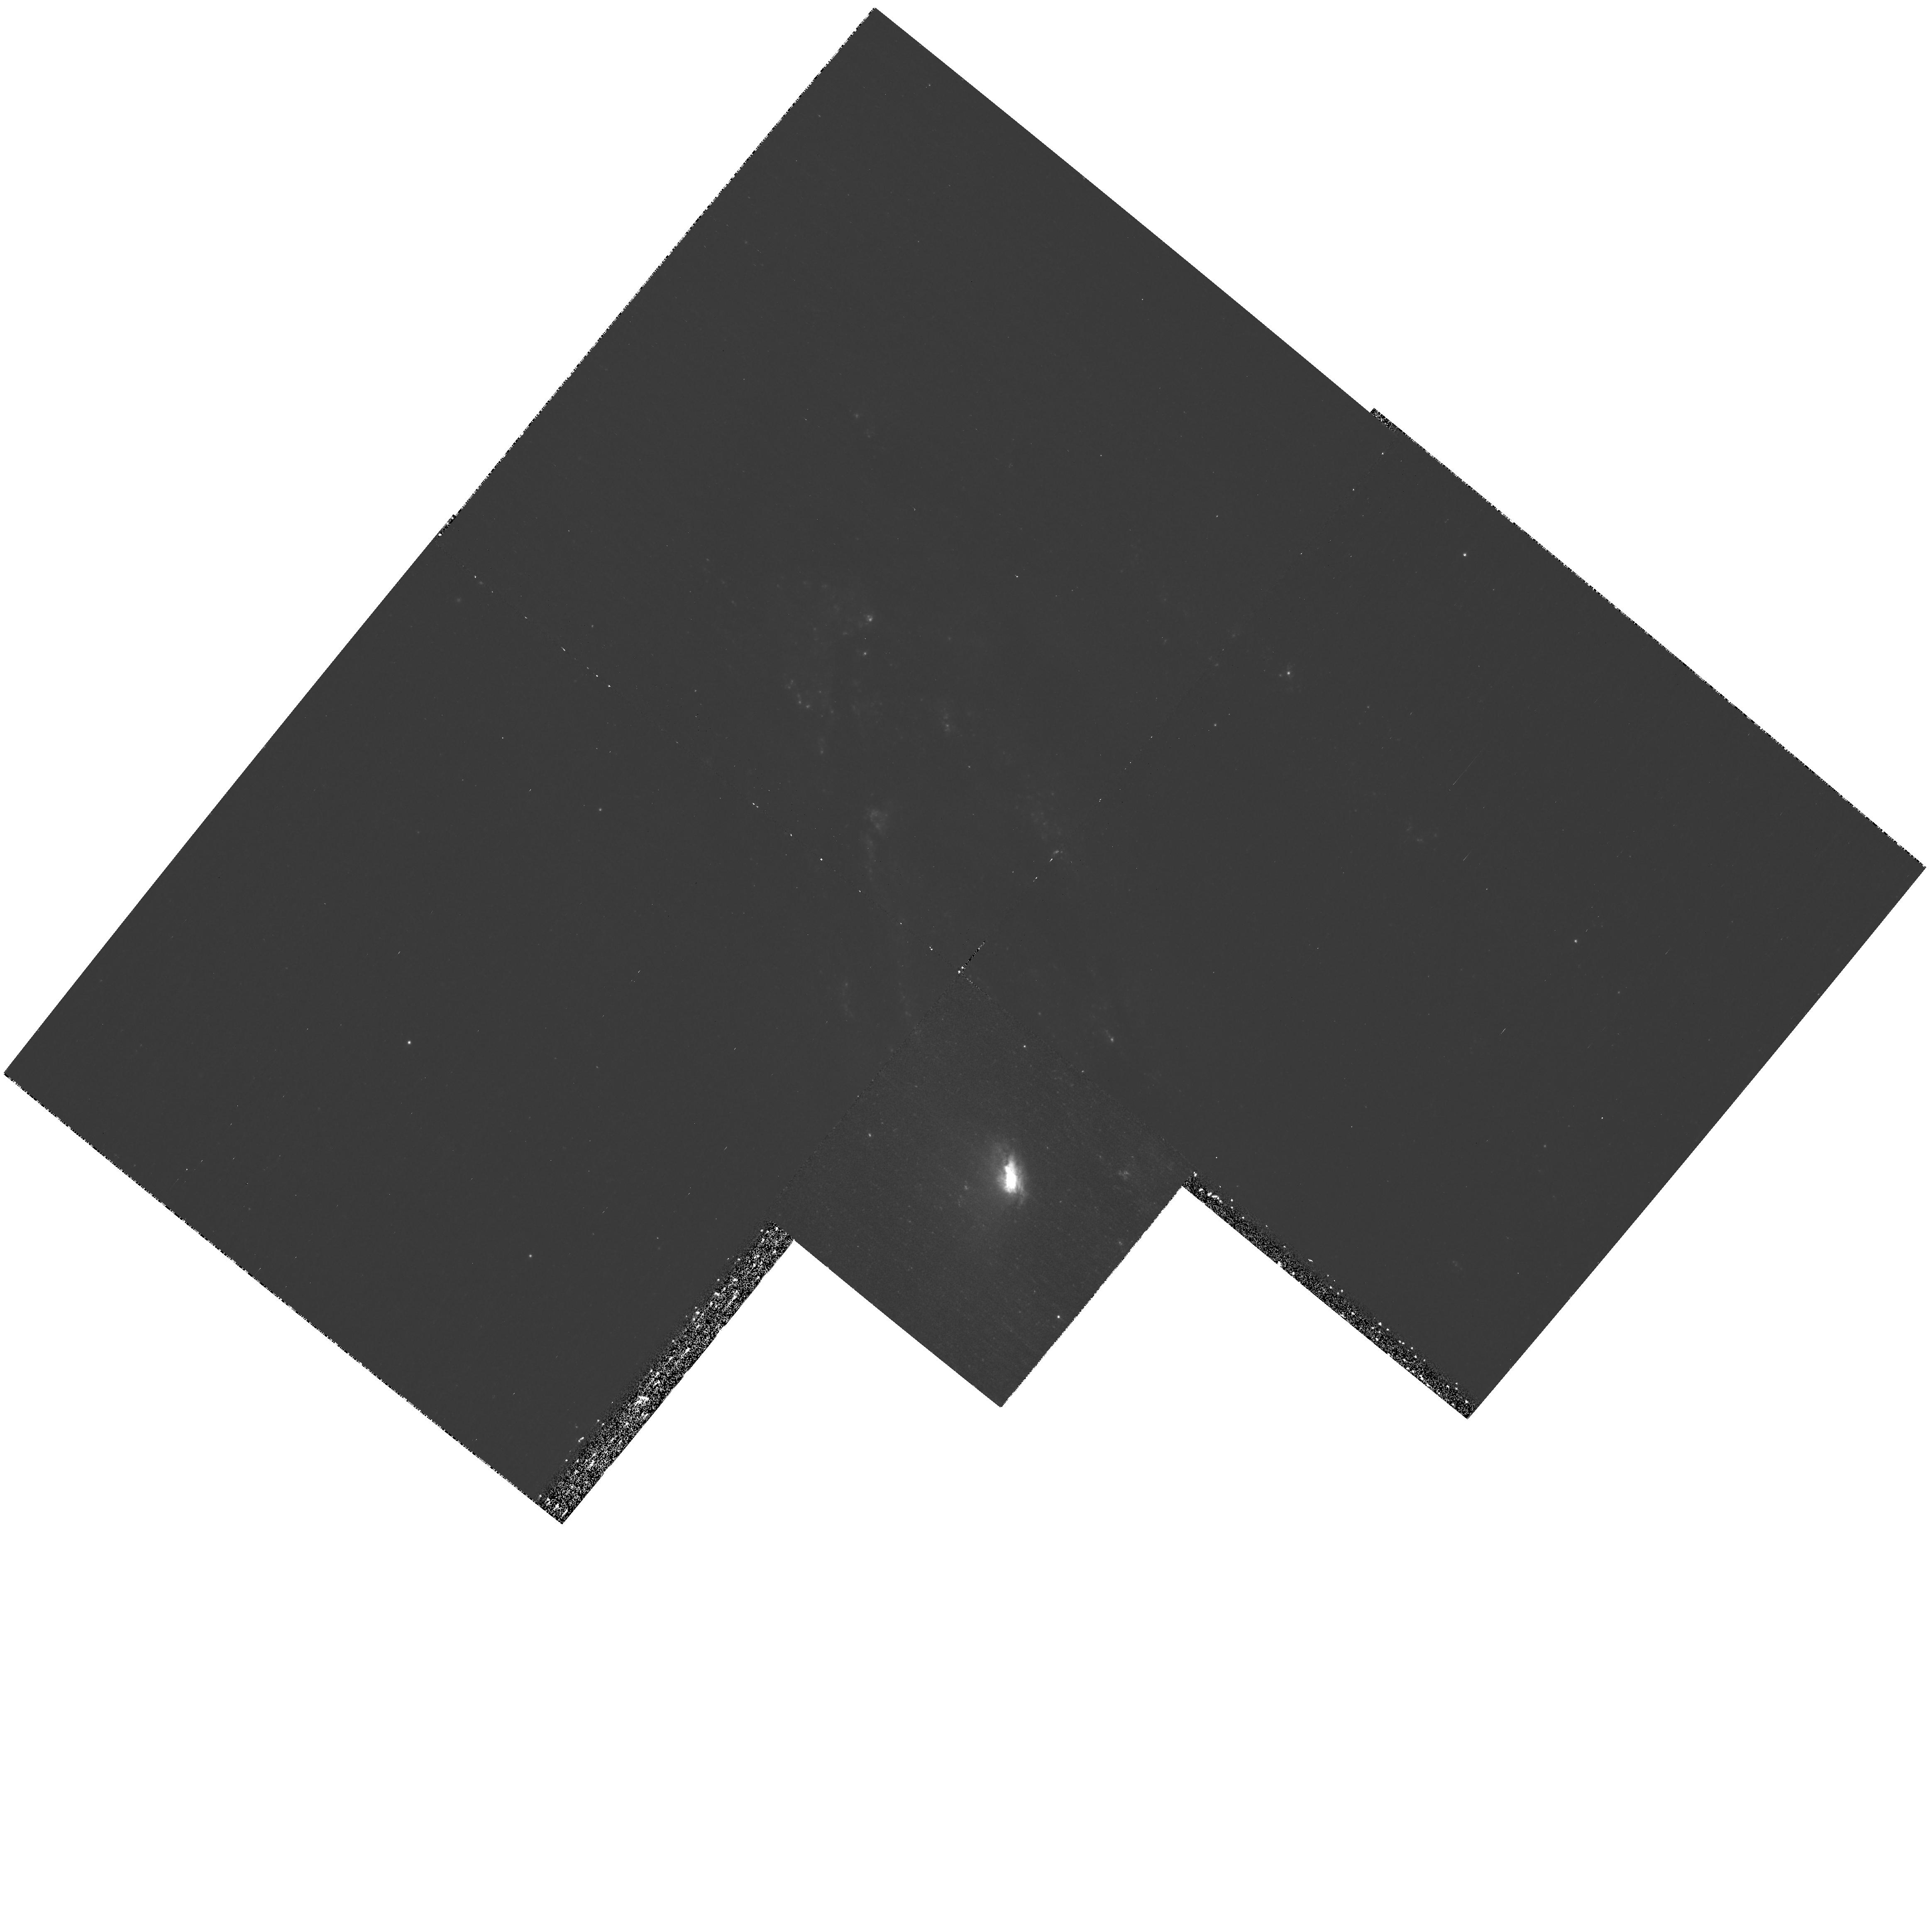
Target: NGC4569
Instrument: WFPC2/PC
Filter: F336W
Exposure: 1.3 h
Observation ID: hst_11128_33_wfpc2_pc_f336w_u9zu33

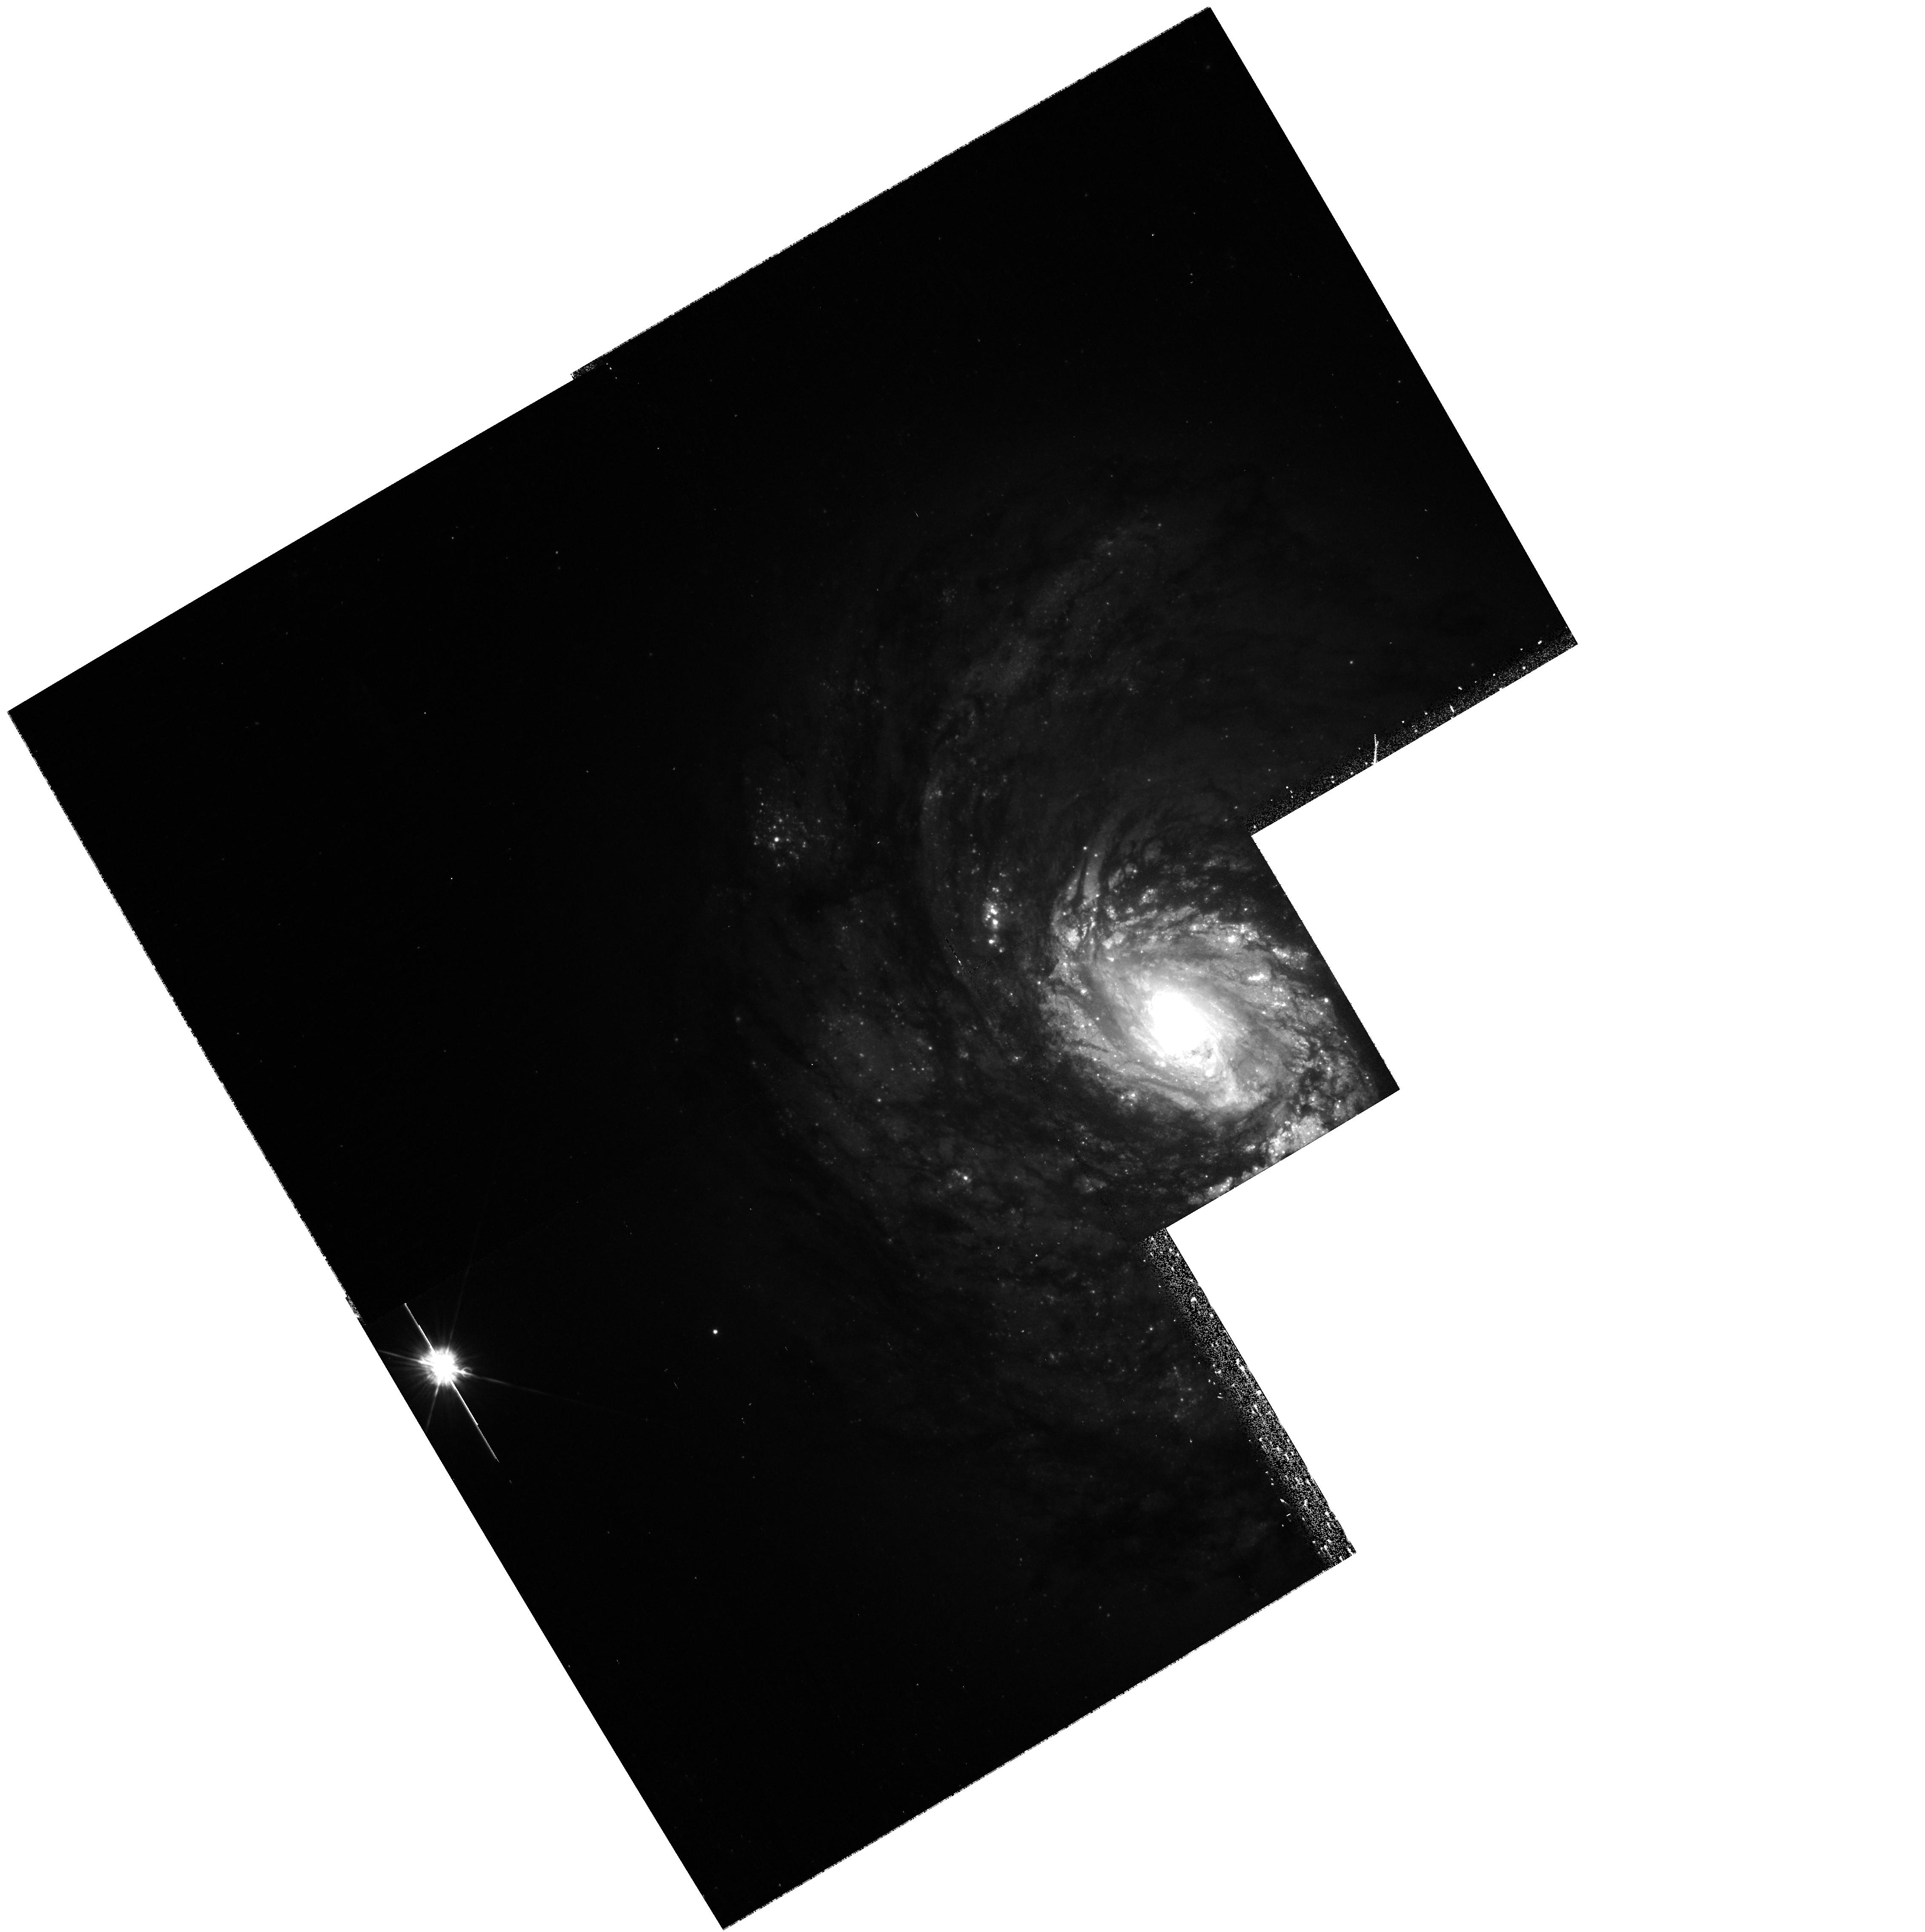
Target: NGC1068
Instrument: WFPC2/PC
Filter: F450W
Exposure: 13 min
Observation ID: hst_11128_30_wfpc2_pc_f450w_u9zu30

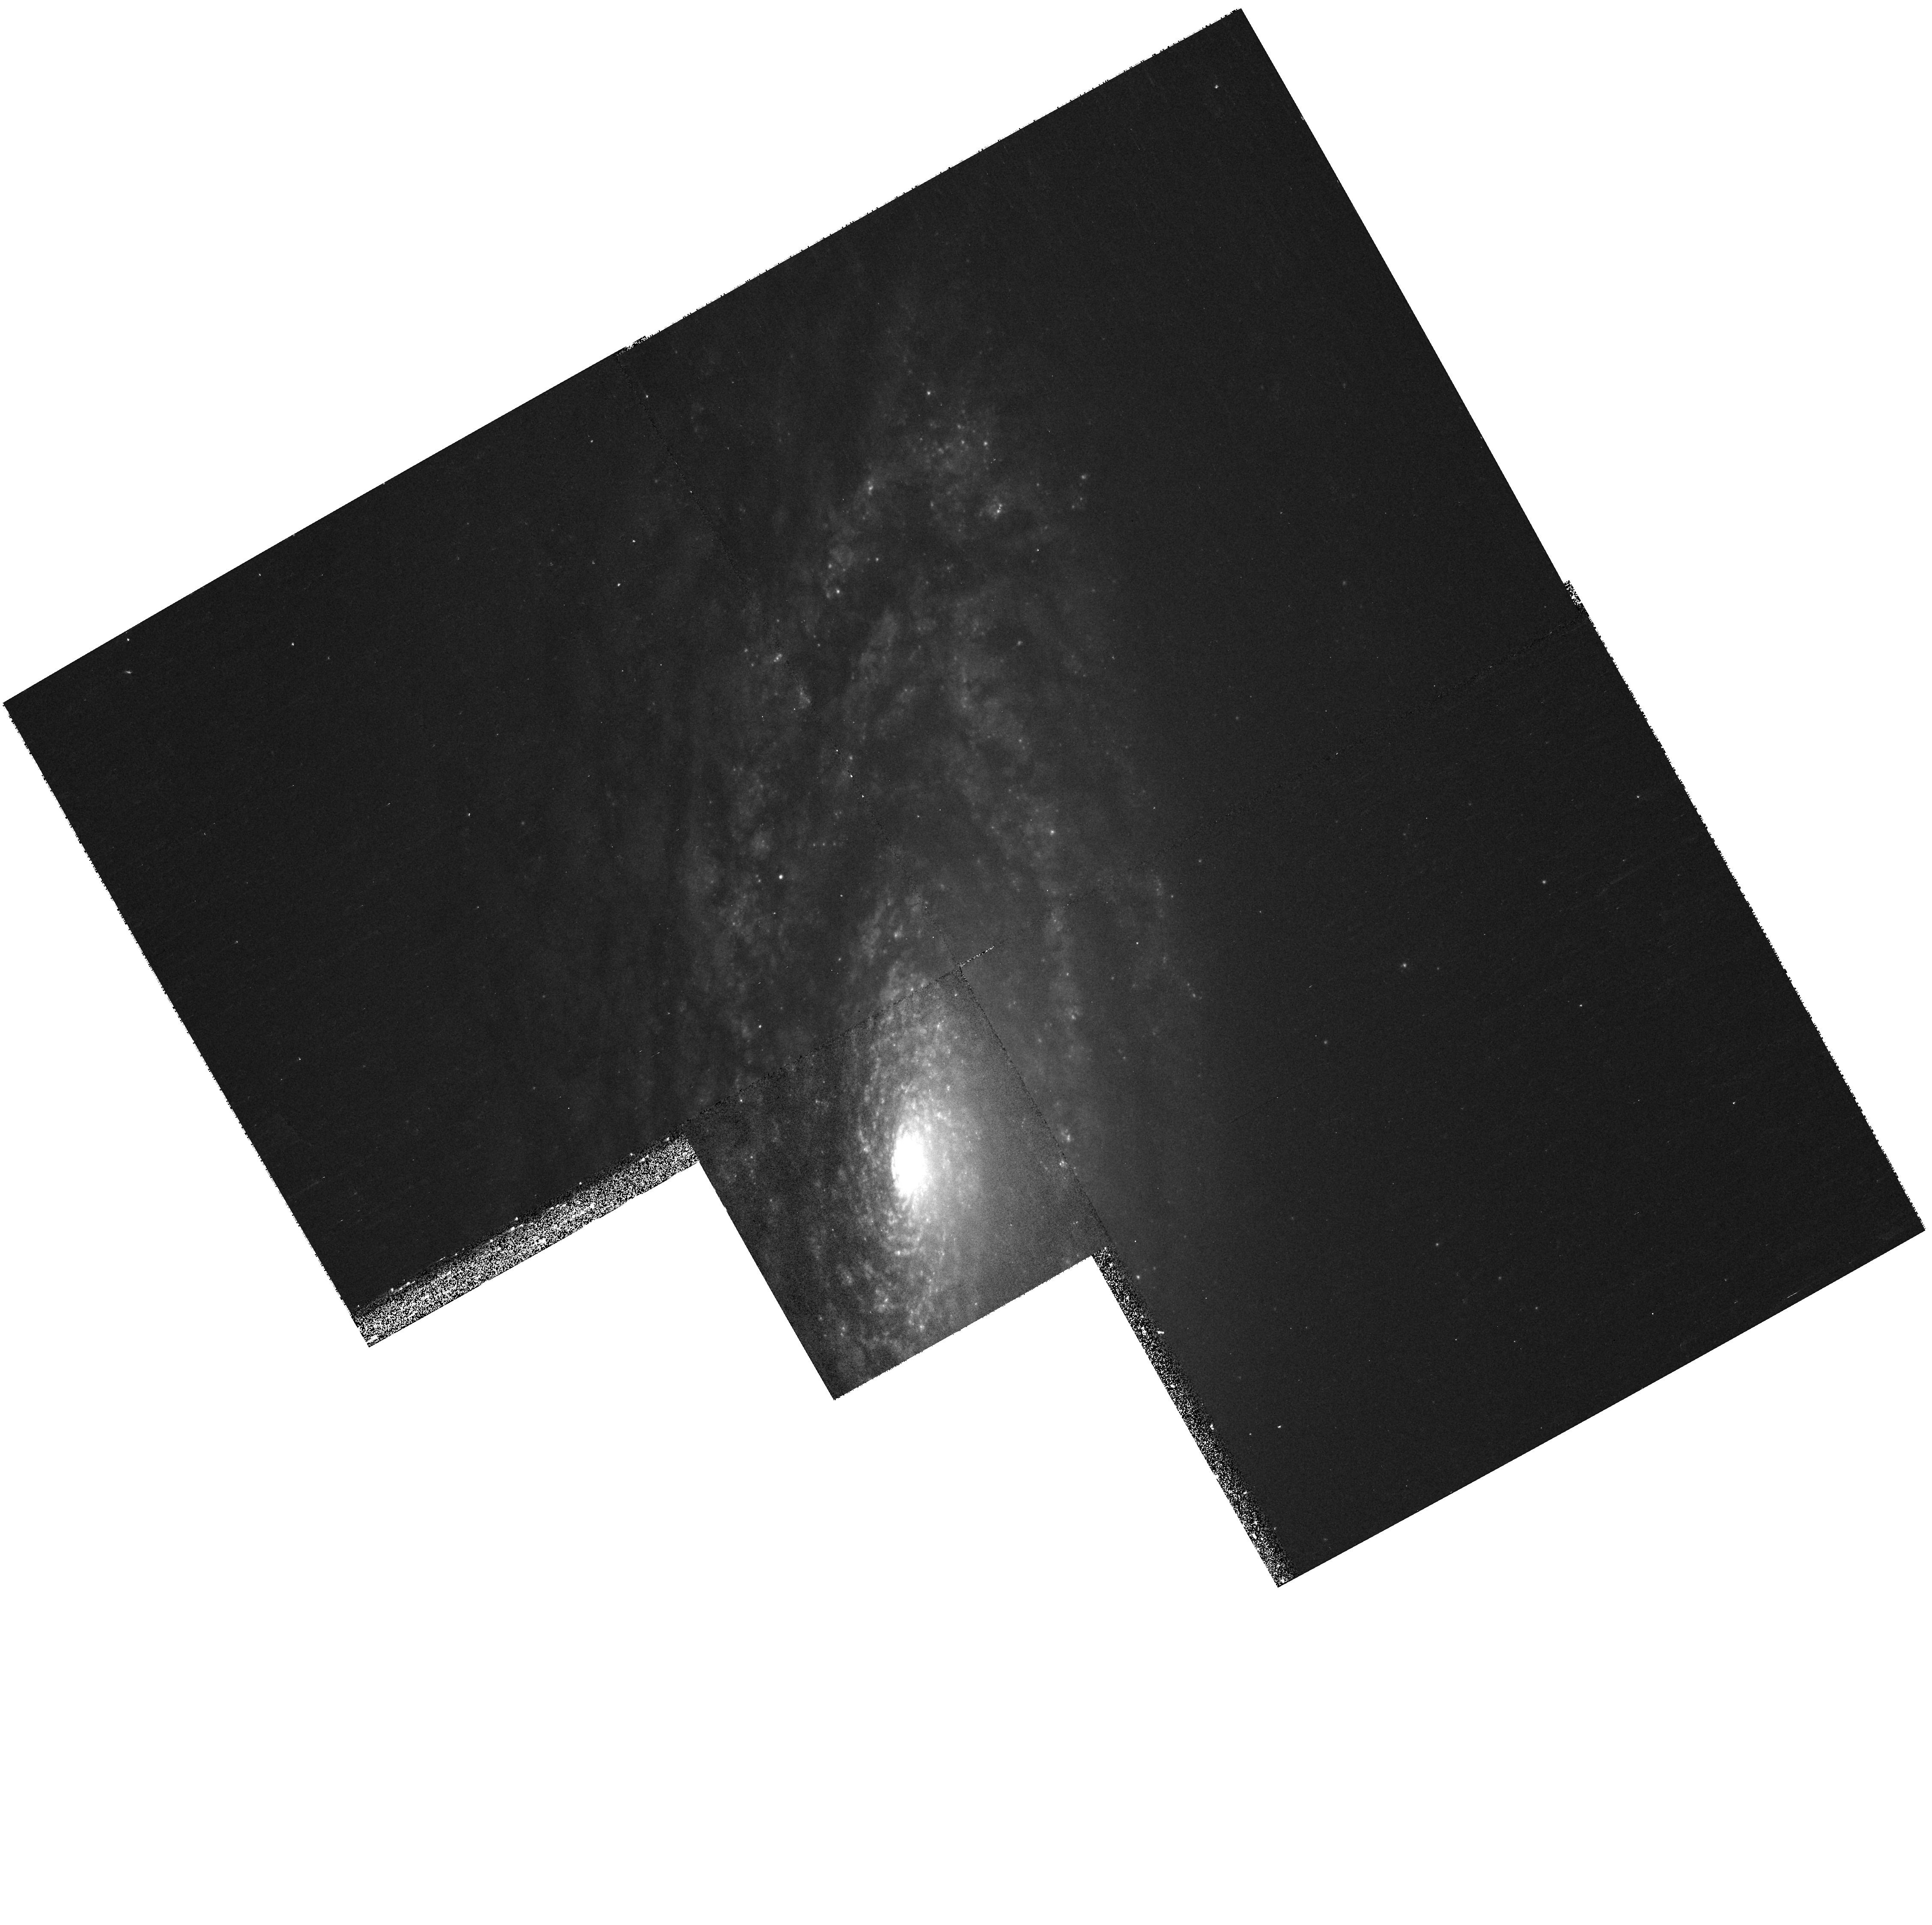
Target: NGC3675
Instrument: WFPC2/PC
Filter: F450W
Exposure: 10 min
Observation ID: hst_11128_09_wfpc2_pc_f450w_u9zu09

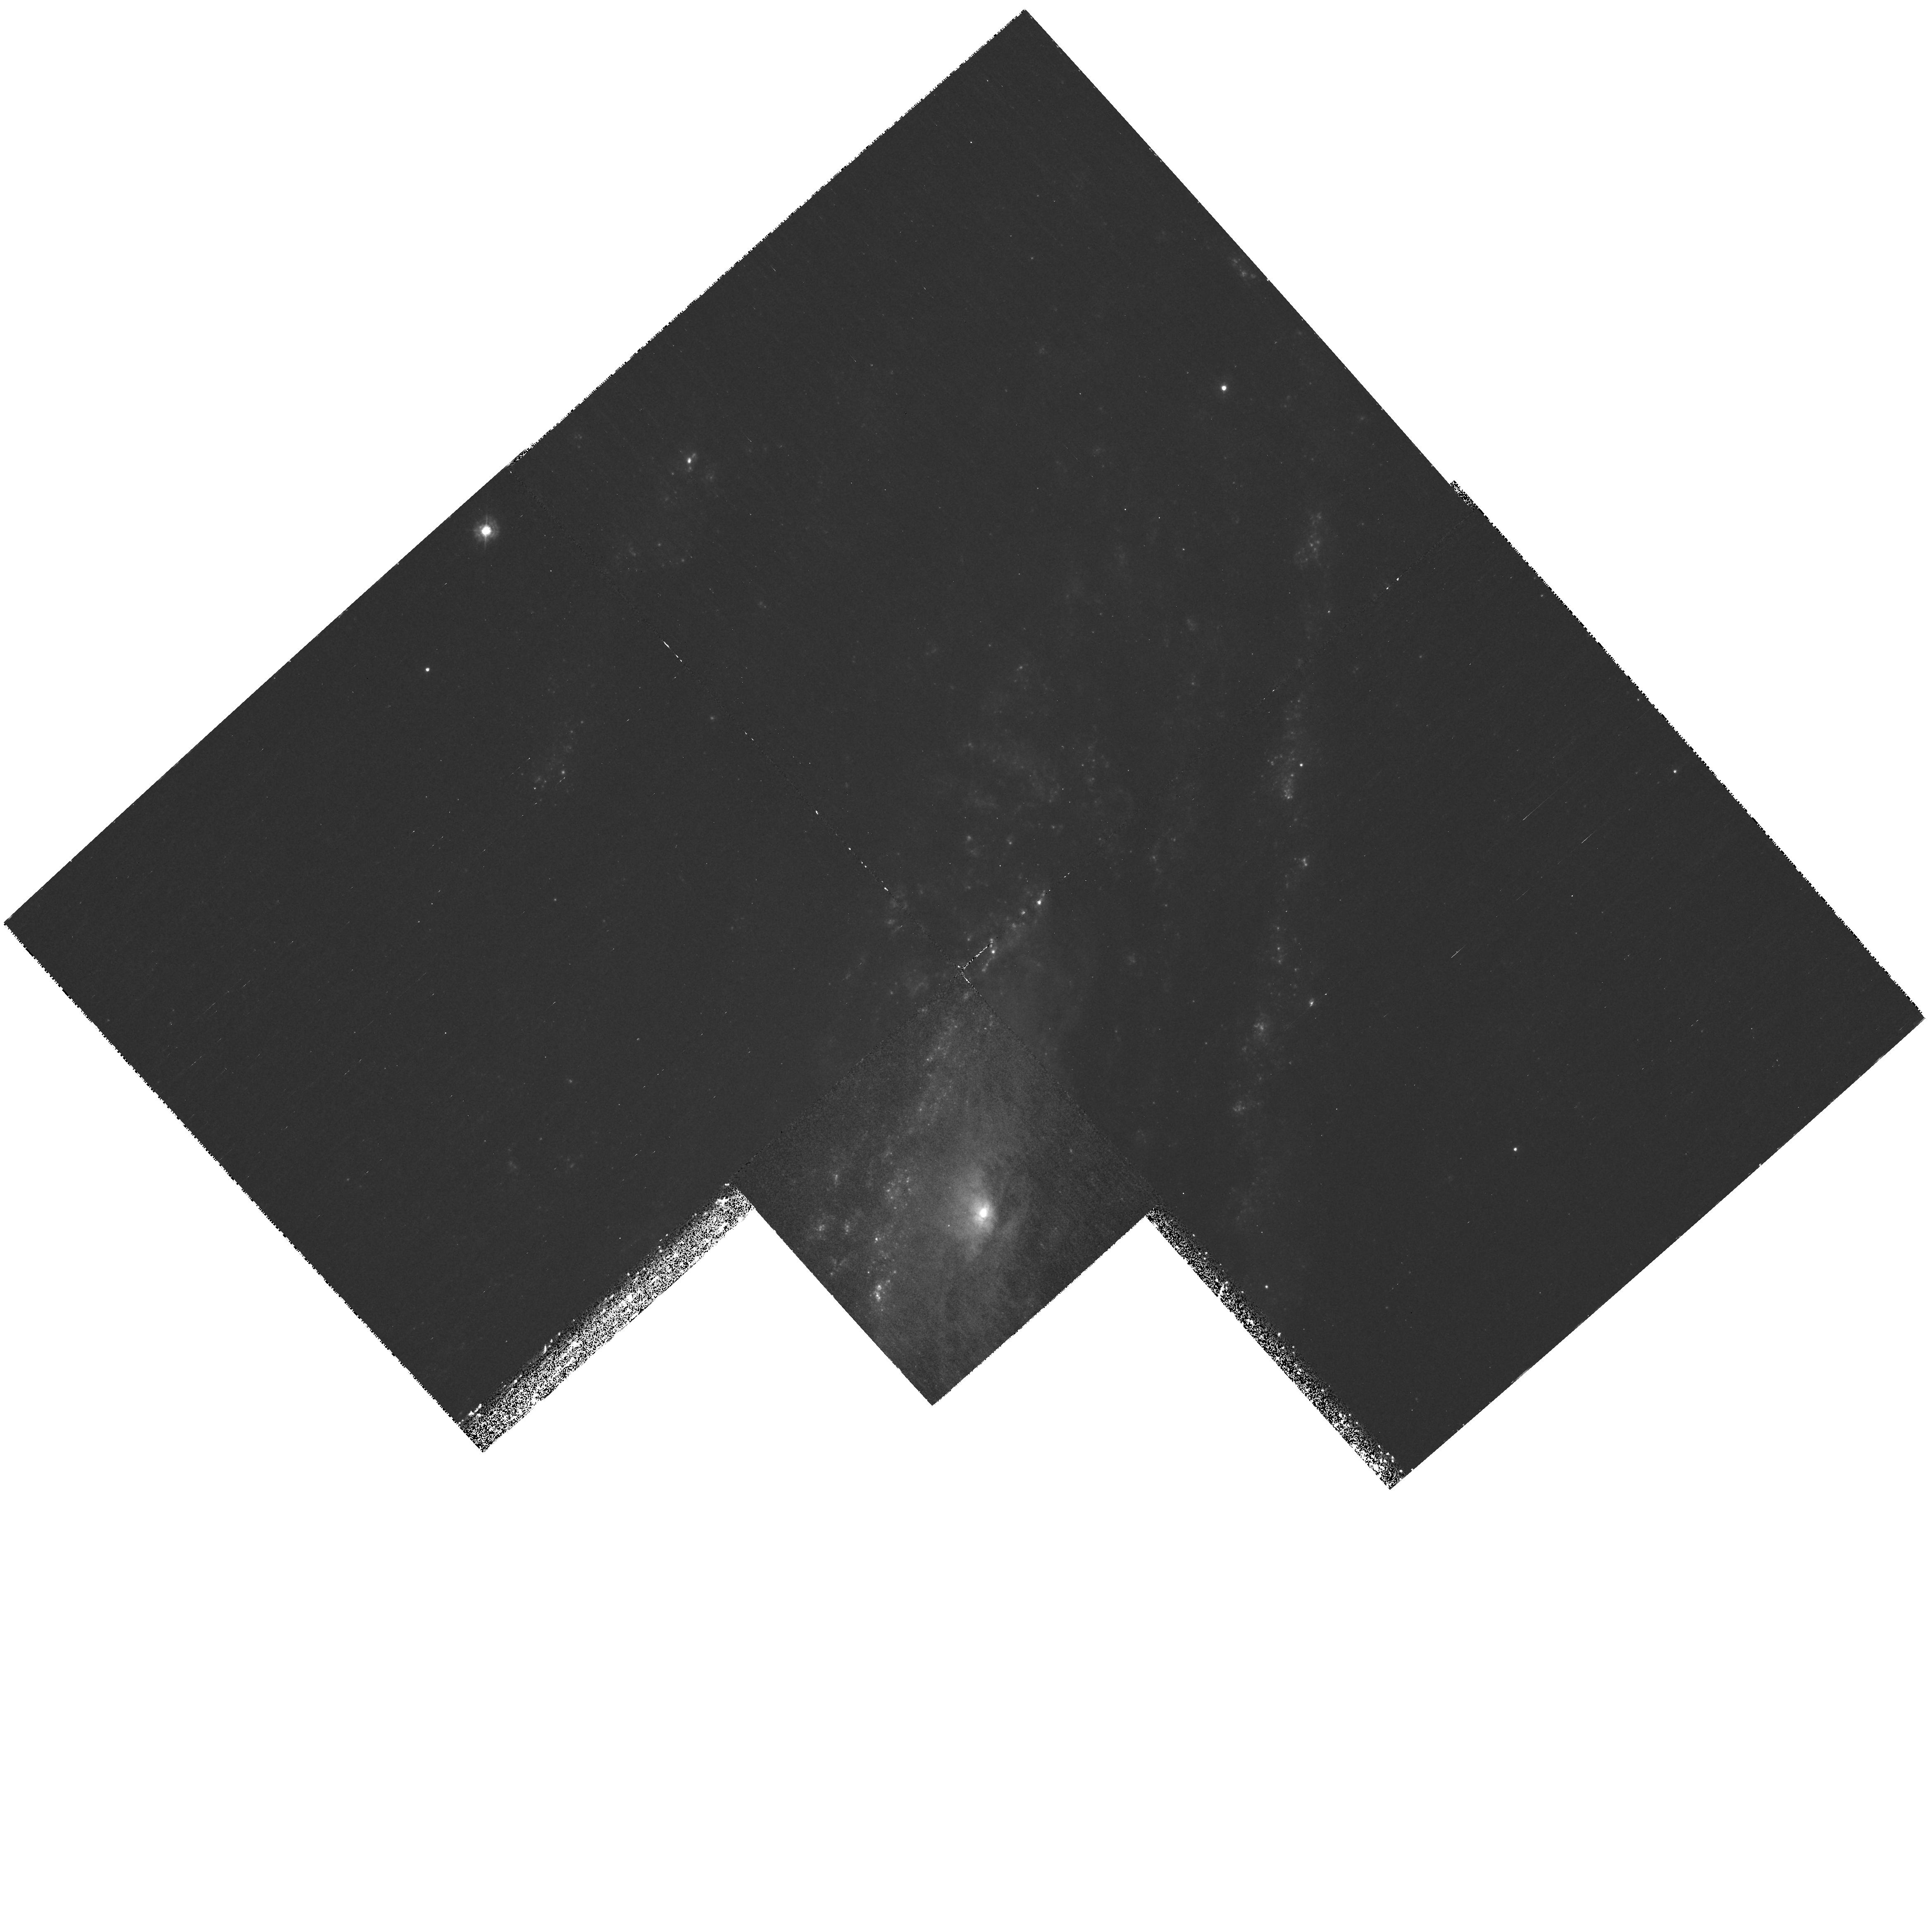
Target: NGC7331
Instrument: WFPC2/PC
Filter: F336W
Exposure: 1 h
Observation ID: hst_11128_20_wfpc2_pc_f336w_u9zu20

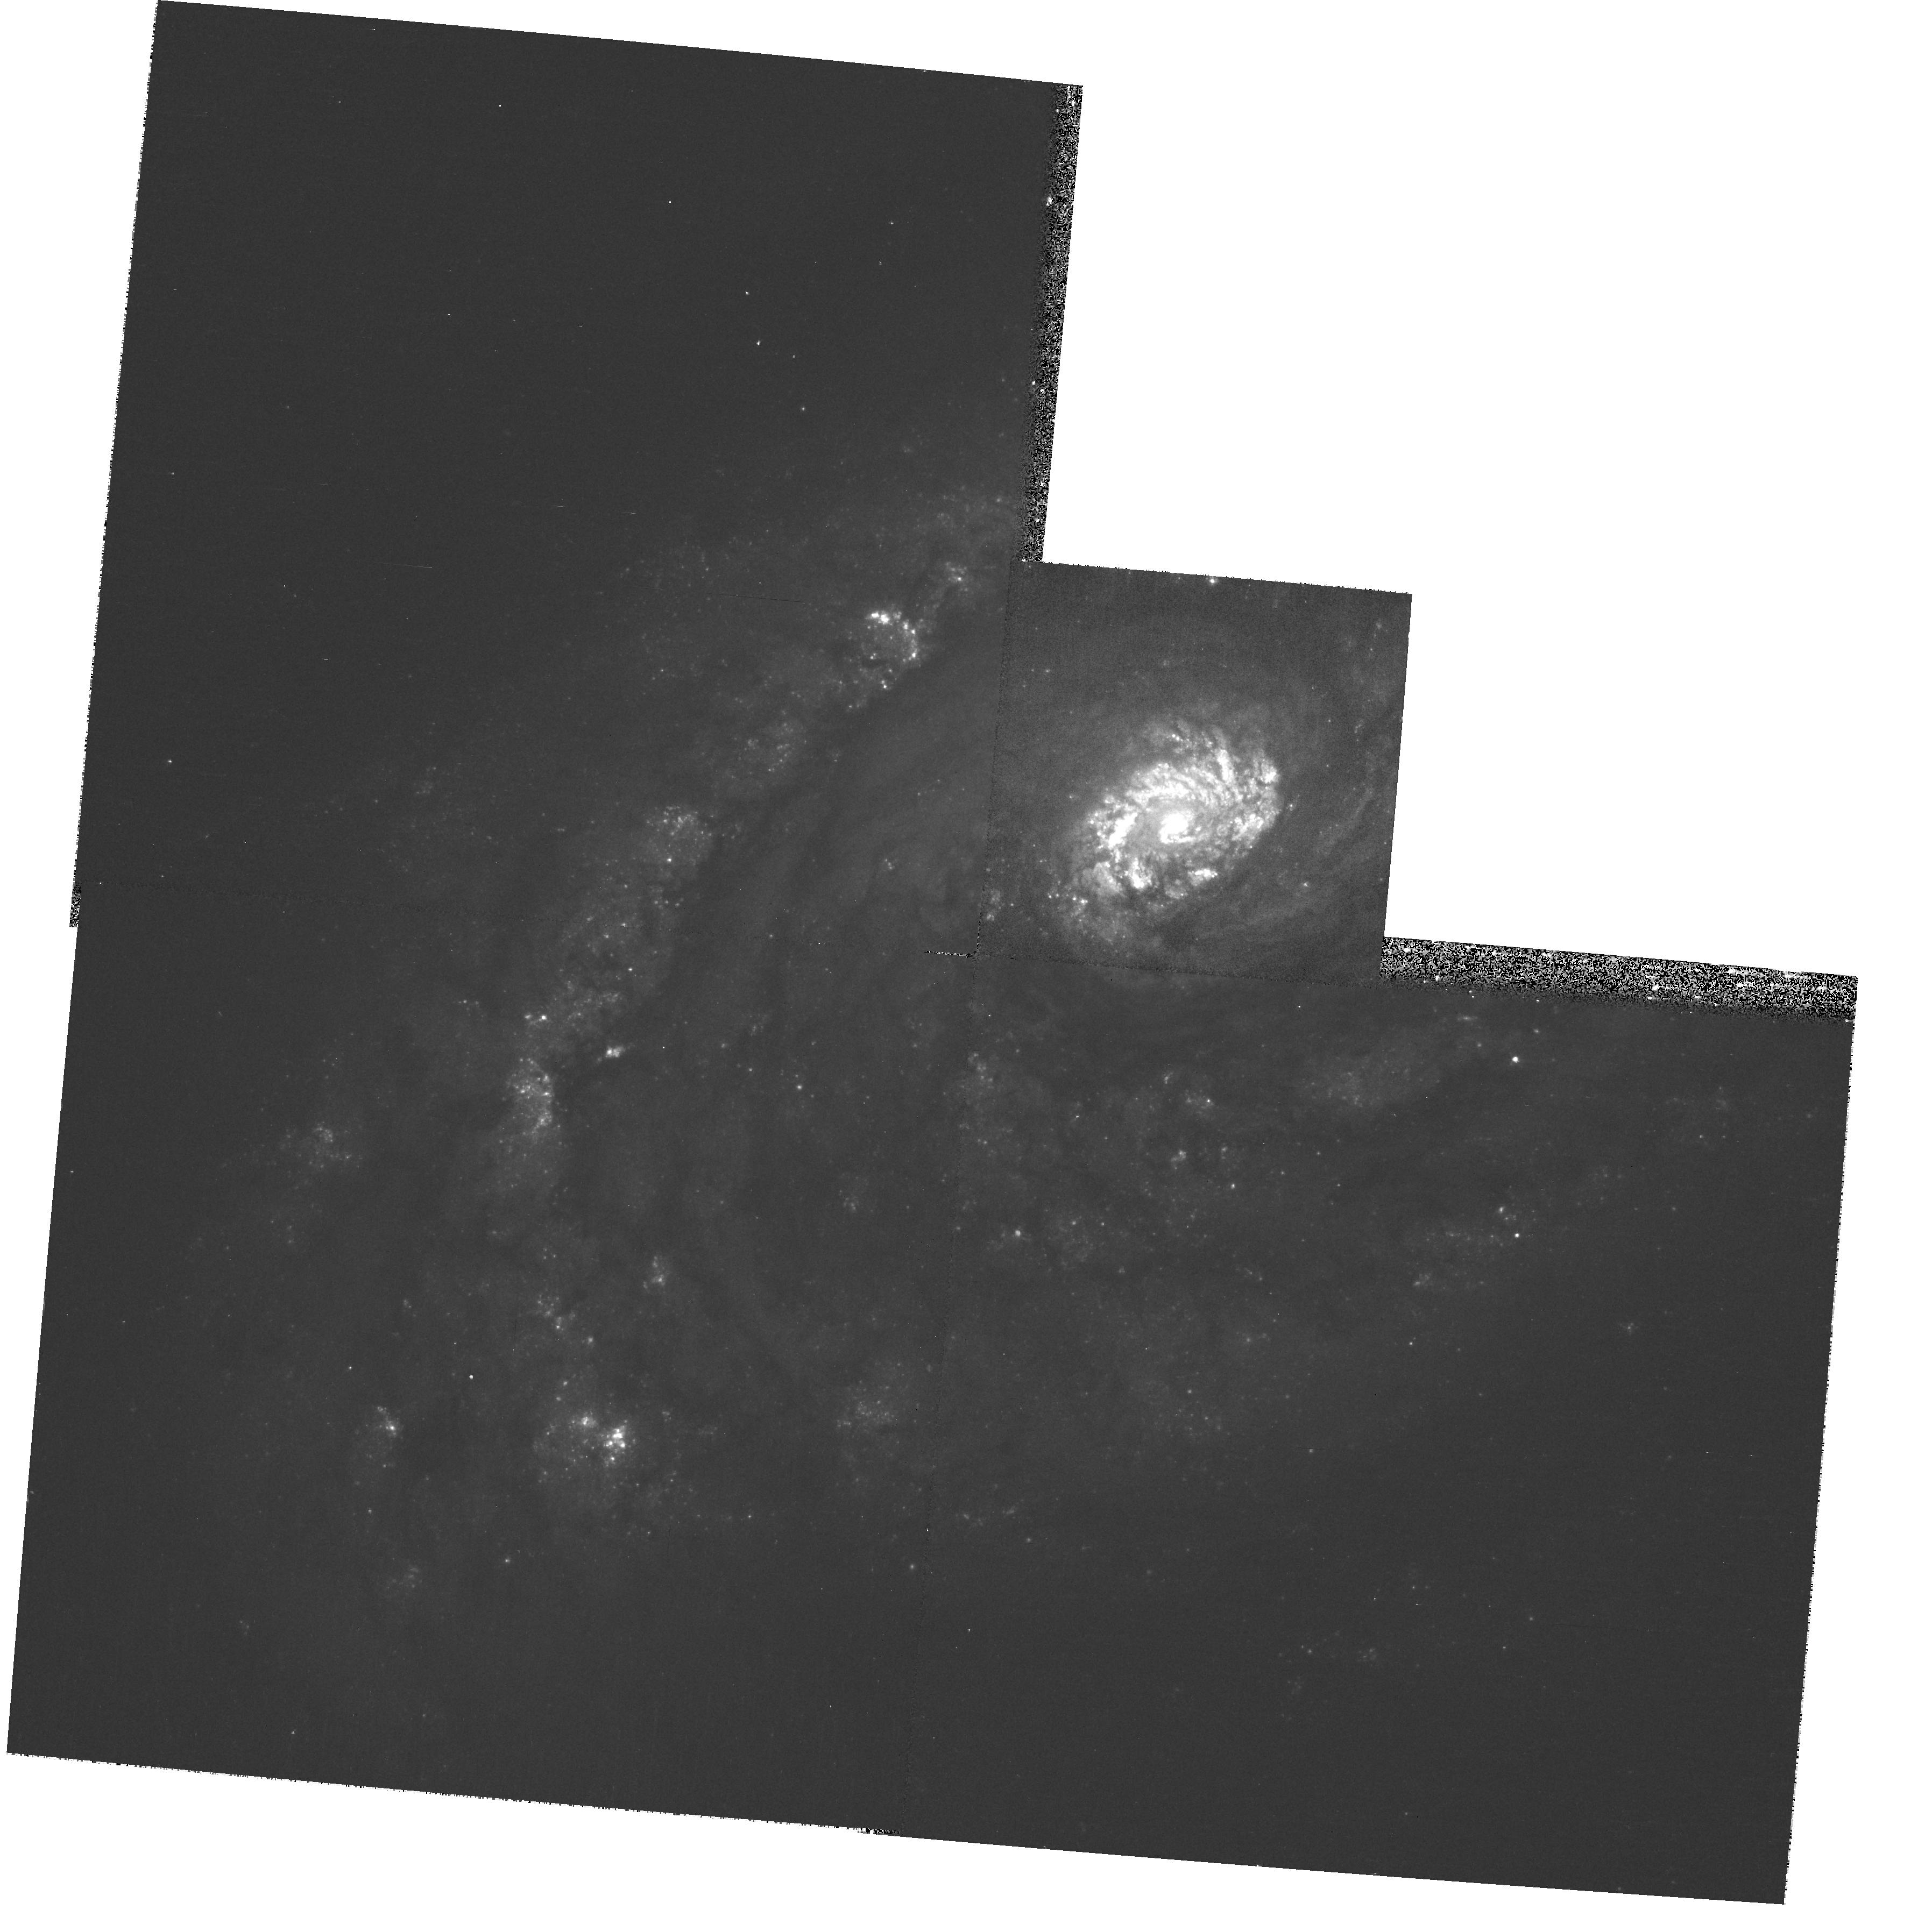
Target: NGC5248
Instrument: WFPC2/PC
Filter: F450W
Exposure: 13 min
Observation ID: hst_11128_32_wfpc2_pc_f450w_u9zu32

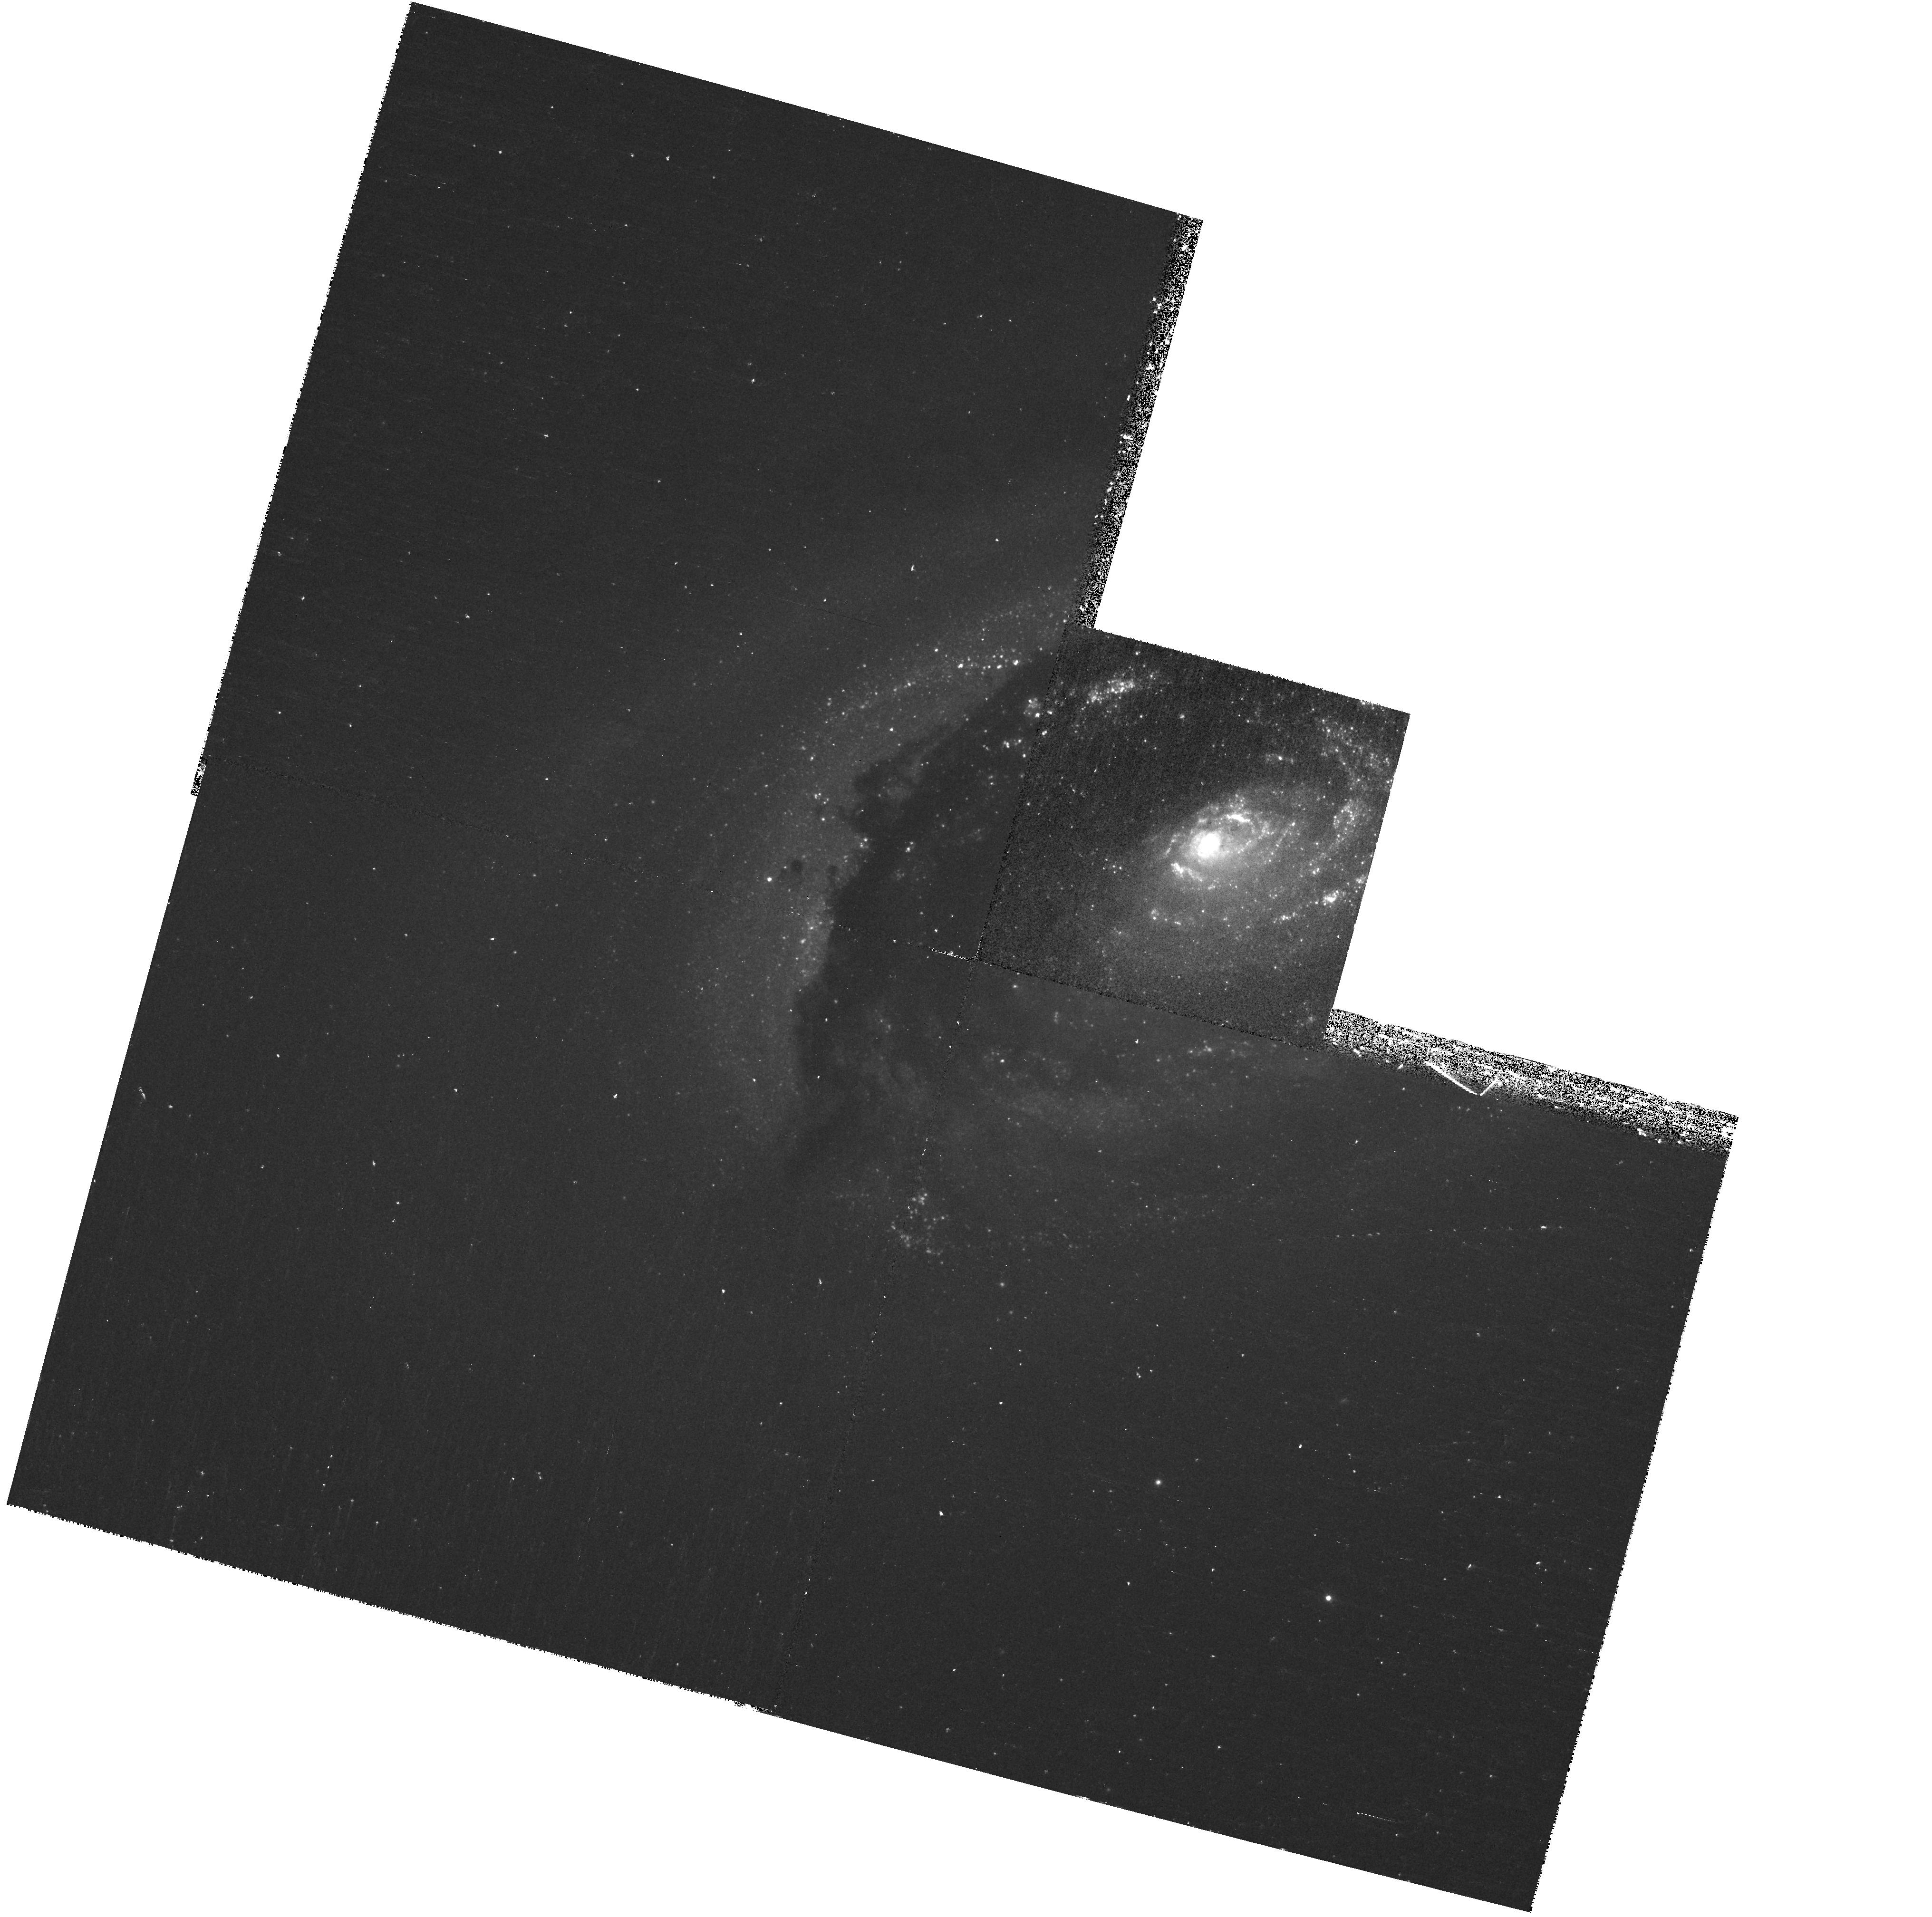
Target: NGC4826
Instrument: WFPC2/PC
Filter: F336W
Exposure: 40 min
Observation ID: hst_11128_03_wfpc2_pc_f336w_u9zu03

Time Scales Of Bulge Formation In Nearby Galaxies (PI: Fisher, Deanne B)

Traditionally, bulges are thought to fit well into galaxy formation models of hierarchical merging. However, it is now becoming well established that many bulges formed through internal, secular evolution of the disk rather than through mergers. We call these objects pseudobulges. Much is still unknown about pseudobulges, the most pressing questions being: How, exactly, do they build up their mass? How long does it take? And, how many exist? We are after an answer to these questions. If pseudobulges form and evolve over longer periods than the time between mergers, then a significant population of pseudobulges is hard to explain within current galaxy formation theories. A pseudobulge indicates that a galaxy has most likely not undergone a major merger since the formation of the disk. The ages of pseudobulges give us an estimate for the time scale of this quiescent evolution. We propose to use 24 orbits of HST time to complete UBVIH imaging on a sample of 33 nearby galaxies that we have observed with Spitzer in the mid-IR. These data will be used to measure spatially resolved stellar population parameters (mean stellar age, metallicity, and star formation history); comparing ages to star formation rates allows us to accurately constrain the time scale of pseudobulge formation. Our sample of bulges includes both pseudo- and classical bulges, and evenly samples barred and unbarred galaxies. Most of our sample is imaged, 13 have complete UBVIH coverage; we merely ask to complete missing observations so that we may construct a uniform sample for studying bulge formation. We also wish to compare the stellar population parameters to a variety of bulge and global galaxy properties including star formation rates, dynamics, internal bulge morphology, structure from bulge-disk decompositions, and gas content. Much of this data set is already or is being assembled. This will allow us to derive methods of pseudobulge identification that can be used to accurately count pseudobulges in large surveys. Aside from our own science goals, we will present this broad set of data to the community. Thus, we waive proprietary periods for all observations.